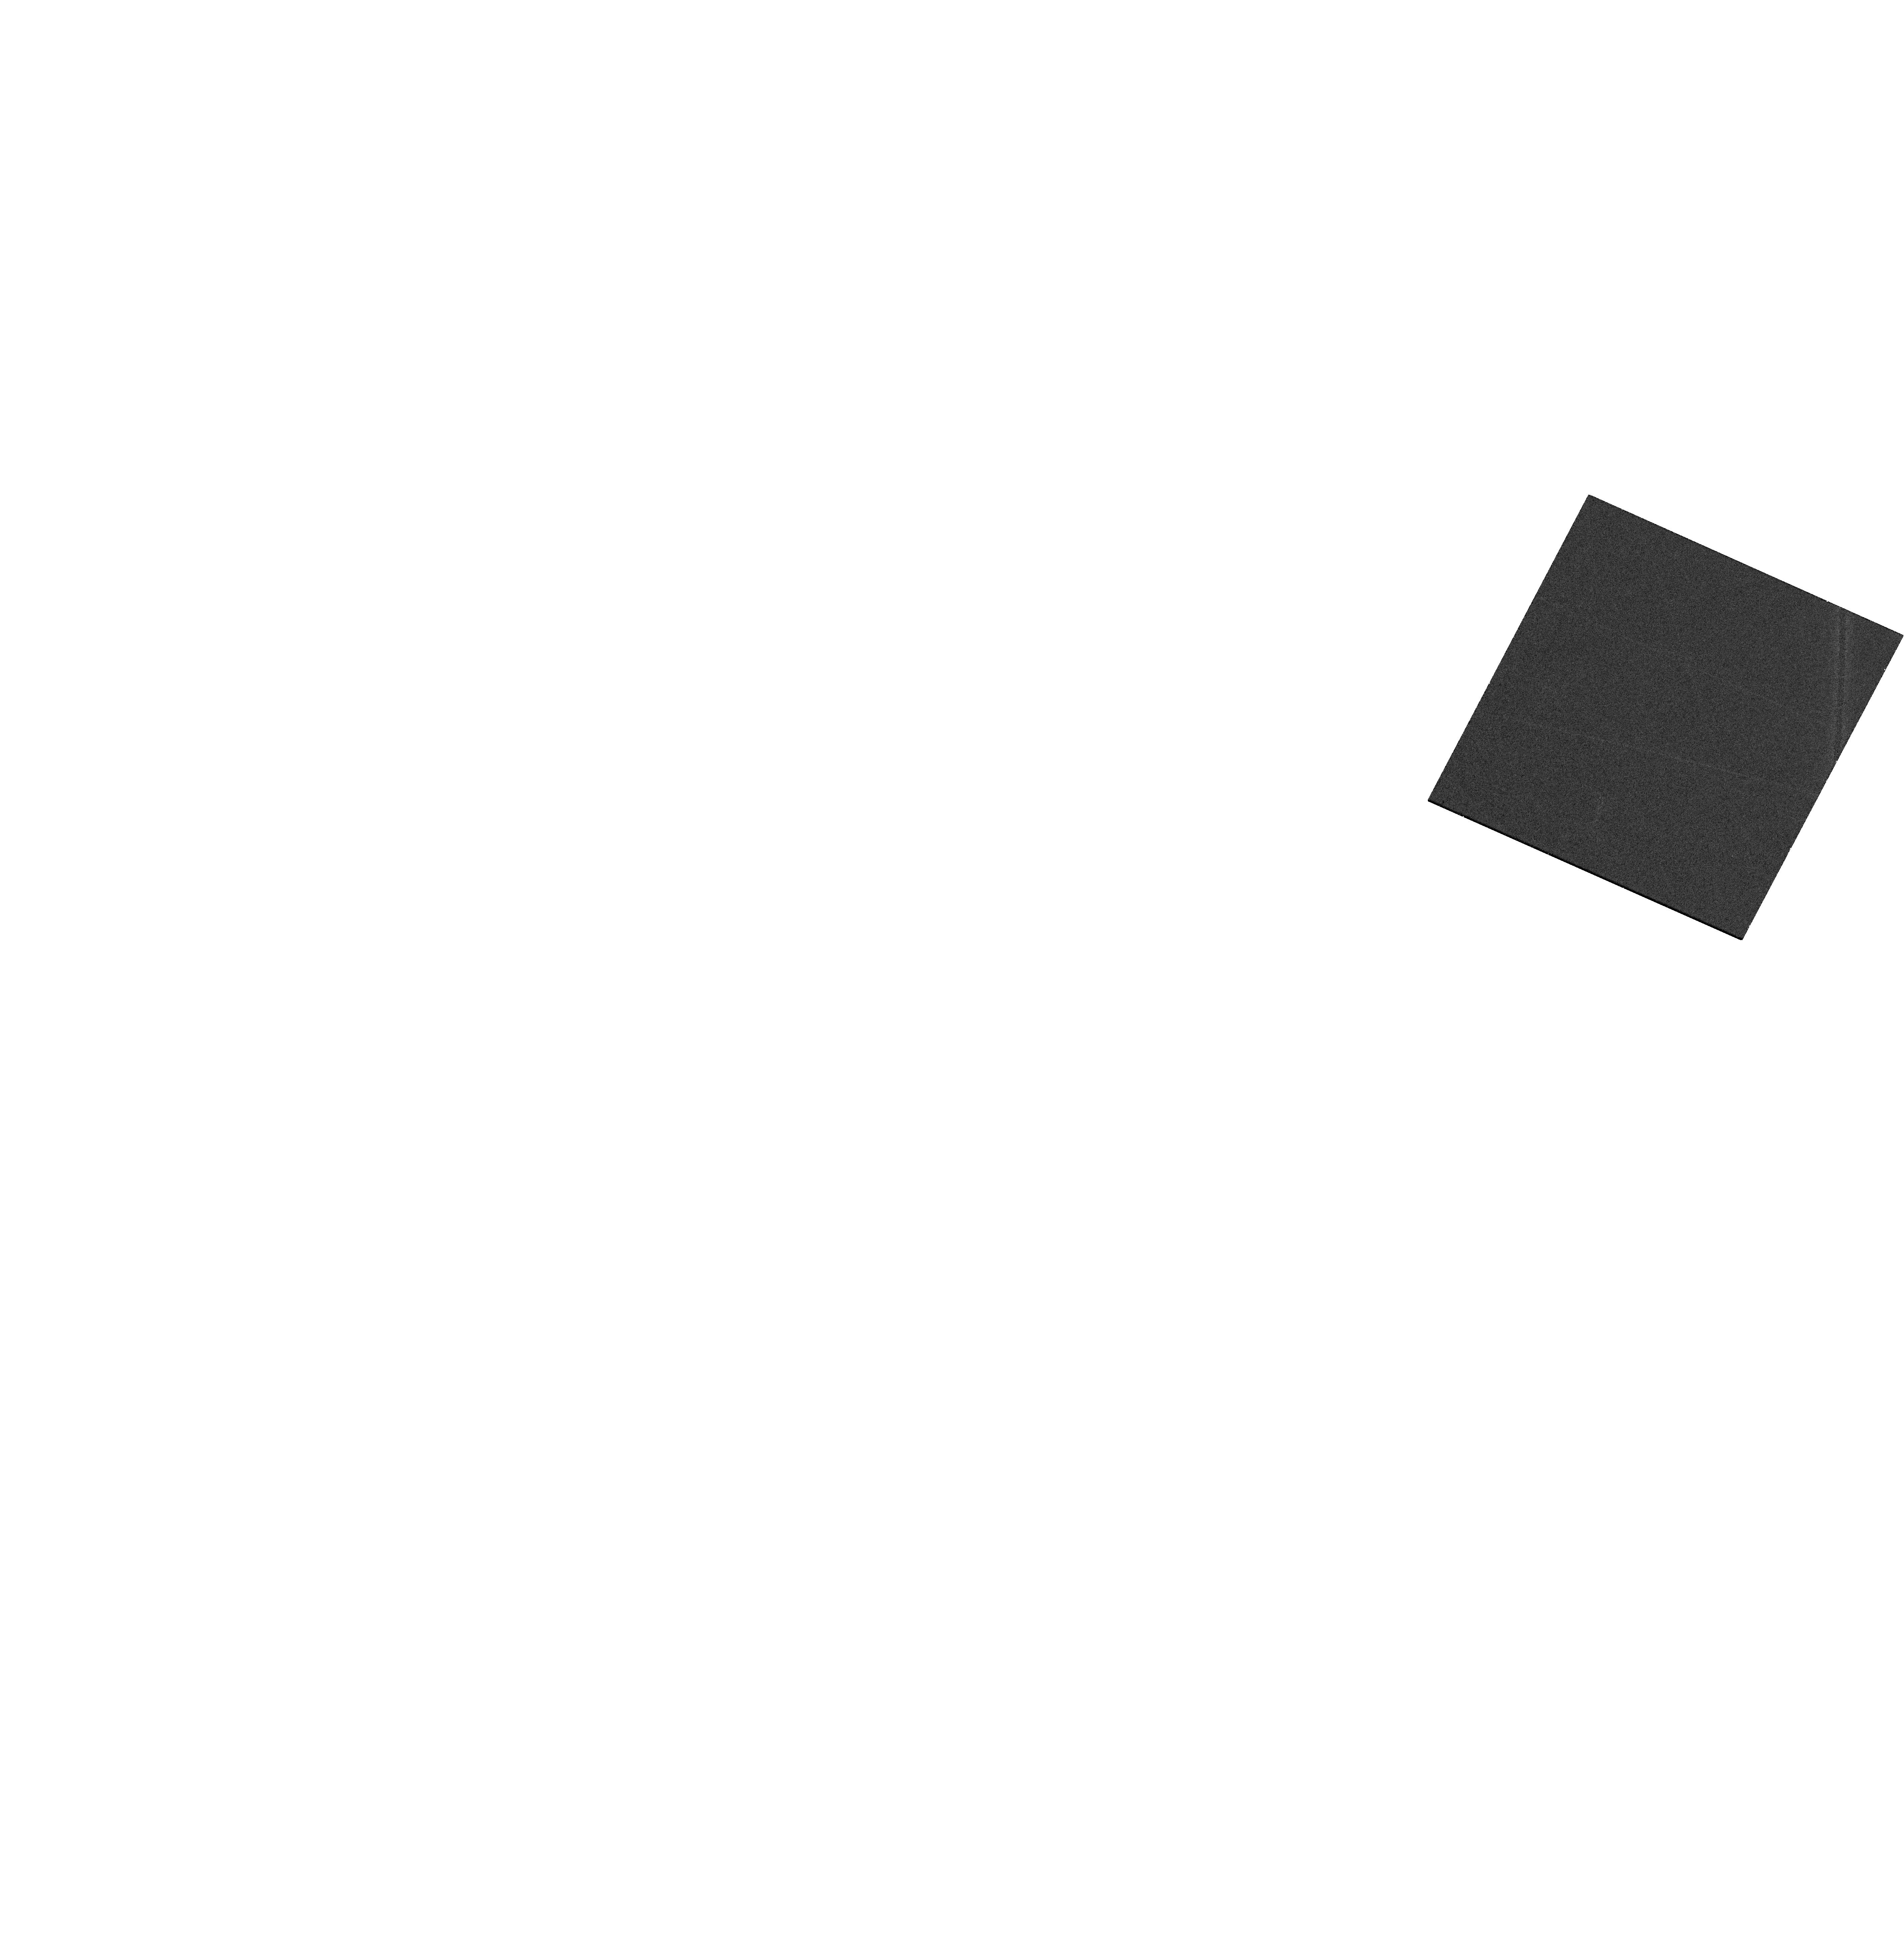
Target: WISEA-J102530.29+140207.4. Instrument: WFC3/UVIS. Filter: F850LP. Exposure: 16 min. Observation ID: hst_18111_02_wfc3_uvis_f850lp_ifnk02

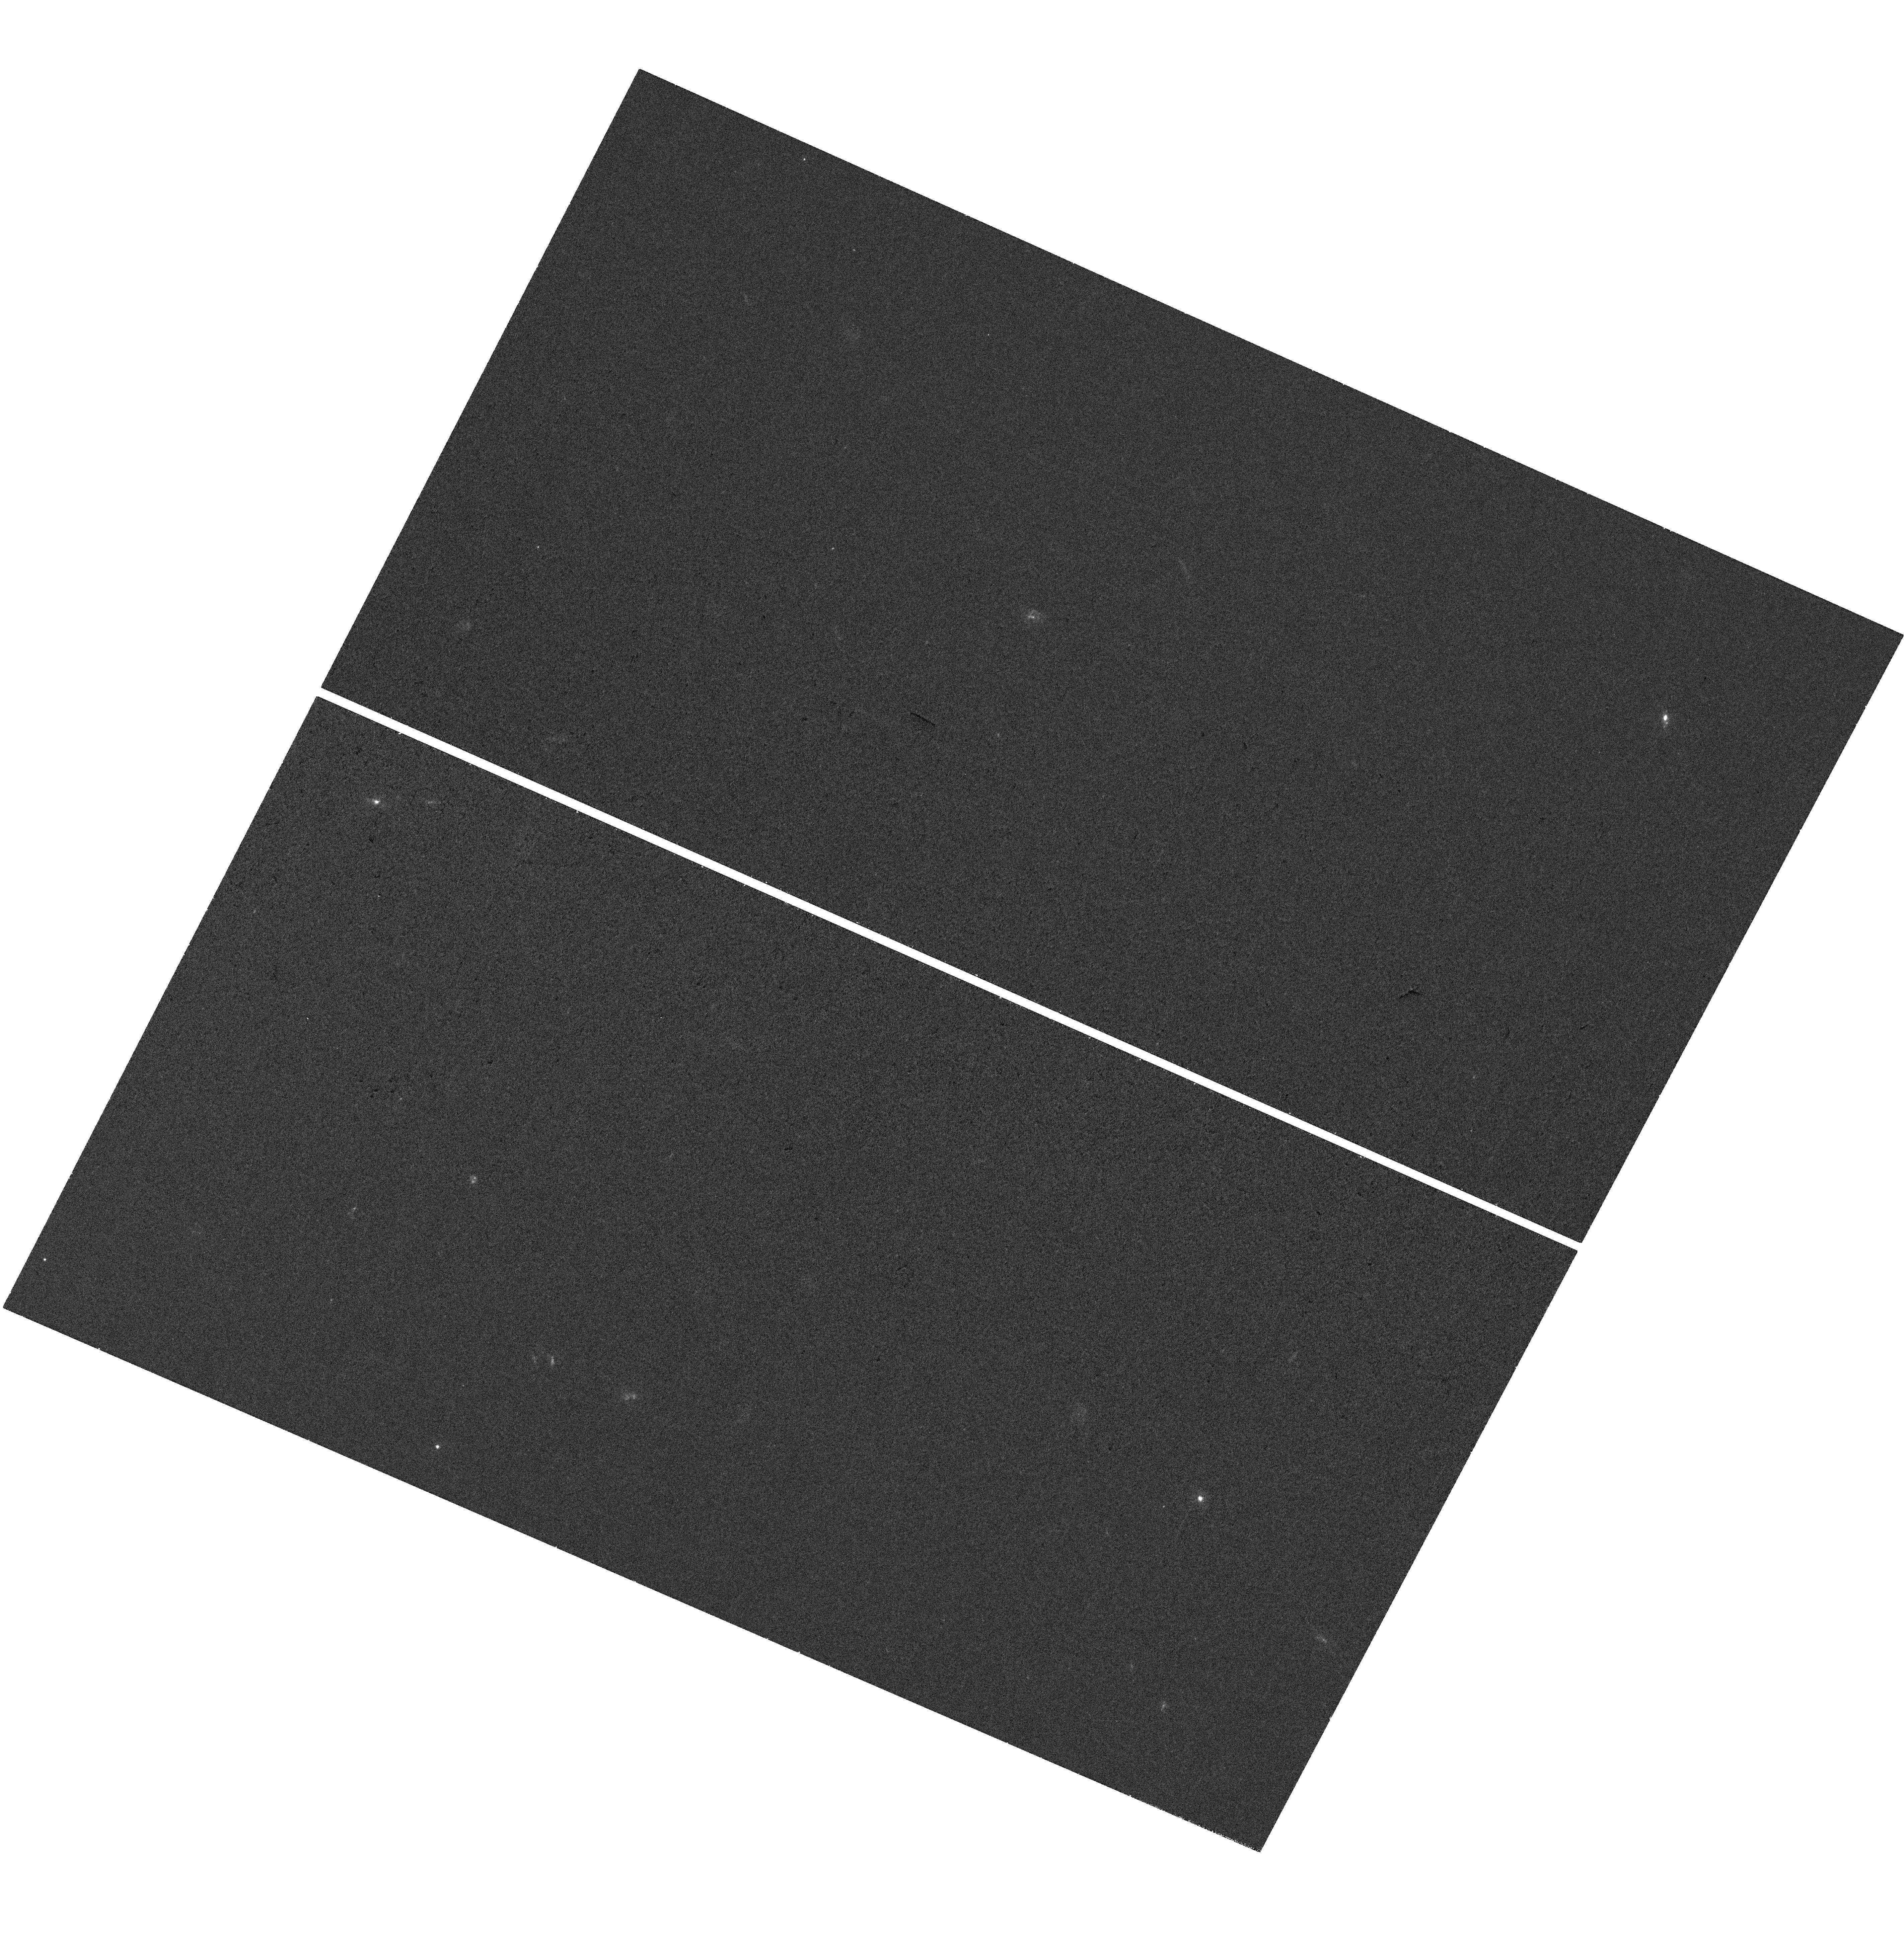
Target: WISEA-J102530.29+140207.4. Instrument: WFC3/UVIS. Filter: F300X. Exposure: 37 min. Observation ID: hst_18111_02_wfc3_uvis_f300x_ifnk02

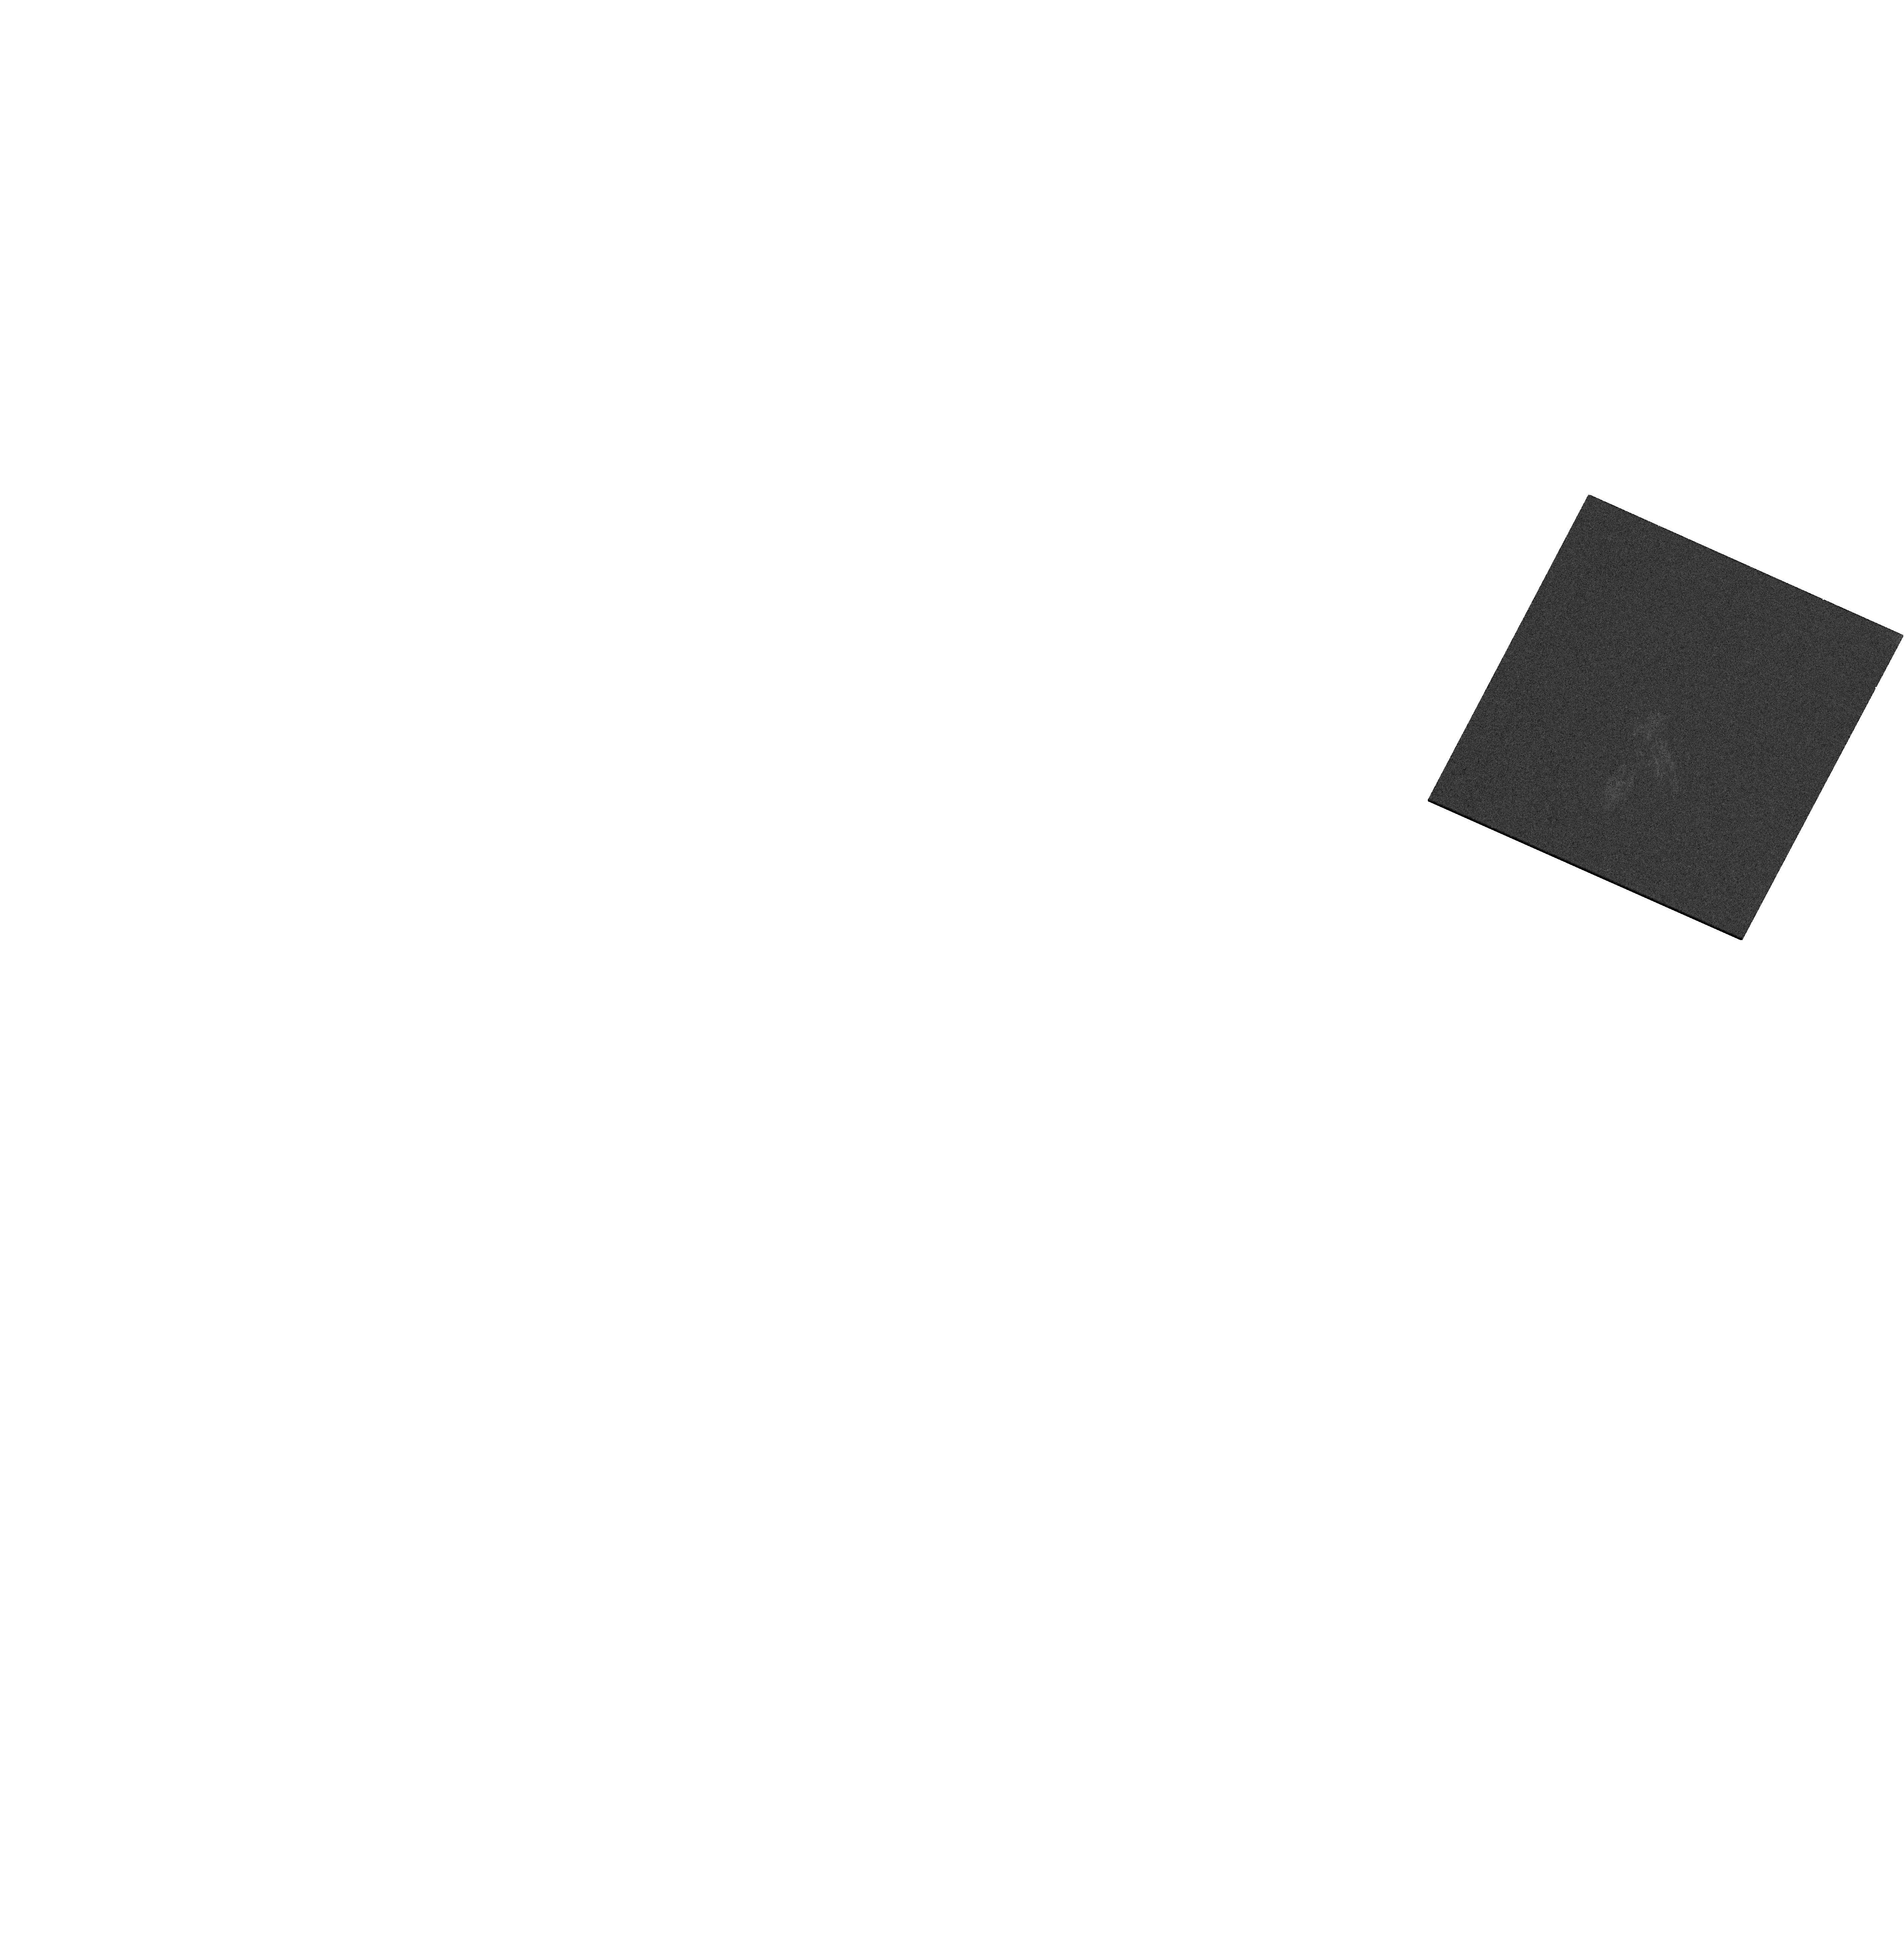
Target: WISEA-J102530.29+140207.4. Instrument: WFC3/UVIS. Filter: F475W. Exposure: 16 min. Observation ID: hst_18111_02_wfc3_uvis_f475w_ifnk02

Ultraviolet Spectroscopy and Optical Imaging of 4 Local Broad-Line Blue Compact Galaxies, Which Resemble Distant Little Red Dots (PI: Bauer, Franz)

Blue Compact Dwarf (BCD) galaxies are a unique class of low-mass, low-metallicity, gas-rich, high star formation rate systems. A small subset have been found in the local Universe (z=0.1-0.3) to exhibit persistent broad emission lines (BL-BCDs) and concave SEDs indicative of hosting obscured AGN, potentially with overmassive supermassive black holes. These BL-BCDs lack strong hard X-ray emission, show little optical variability, and have extreme blueshifted H and He absorption features, challenging traditional AGN diagnostics. Intriguingly, many high-redshift `little red dots' (LRDs) found by JWST show similar characteristics. We propose to acquire far-UV spectra and 3-color WFC3/UVIS imaging for a sample of four well characterized BL-BCDs. These data will better elucidate the contributions from the AGN and stellar population and potentially provide critical input on a number of uncertain properties of BL-BCDs, and by extension, distant LRDs.